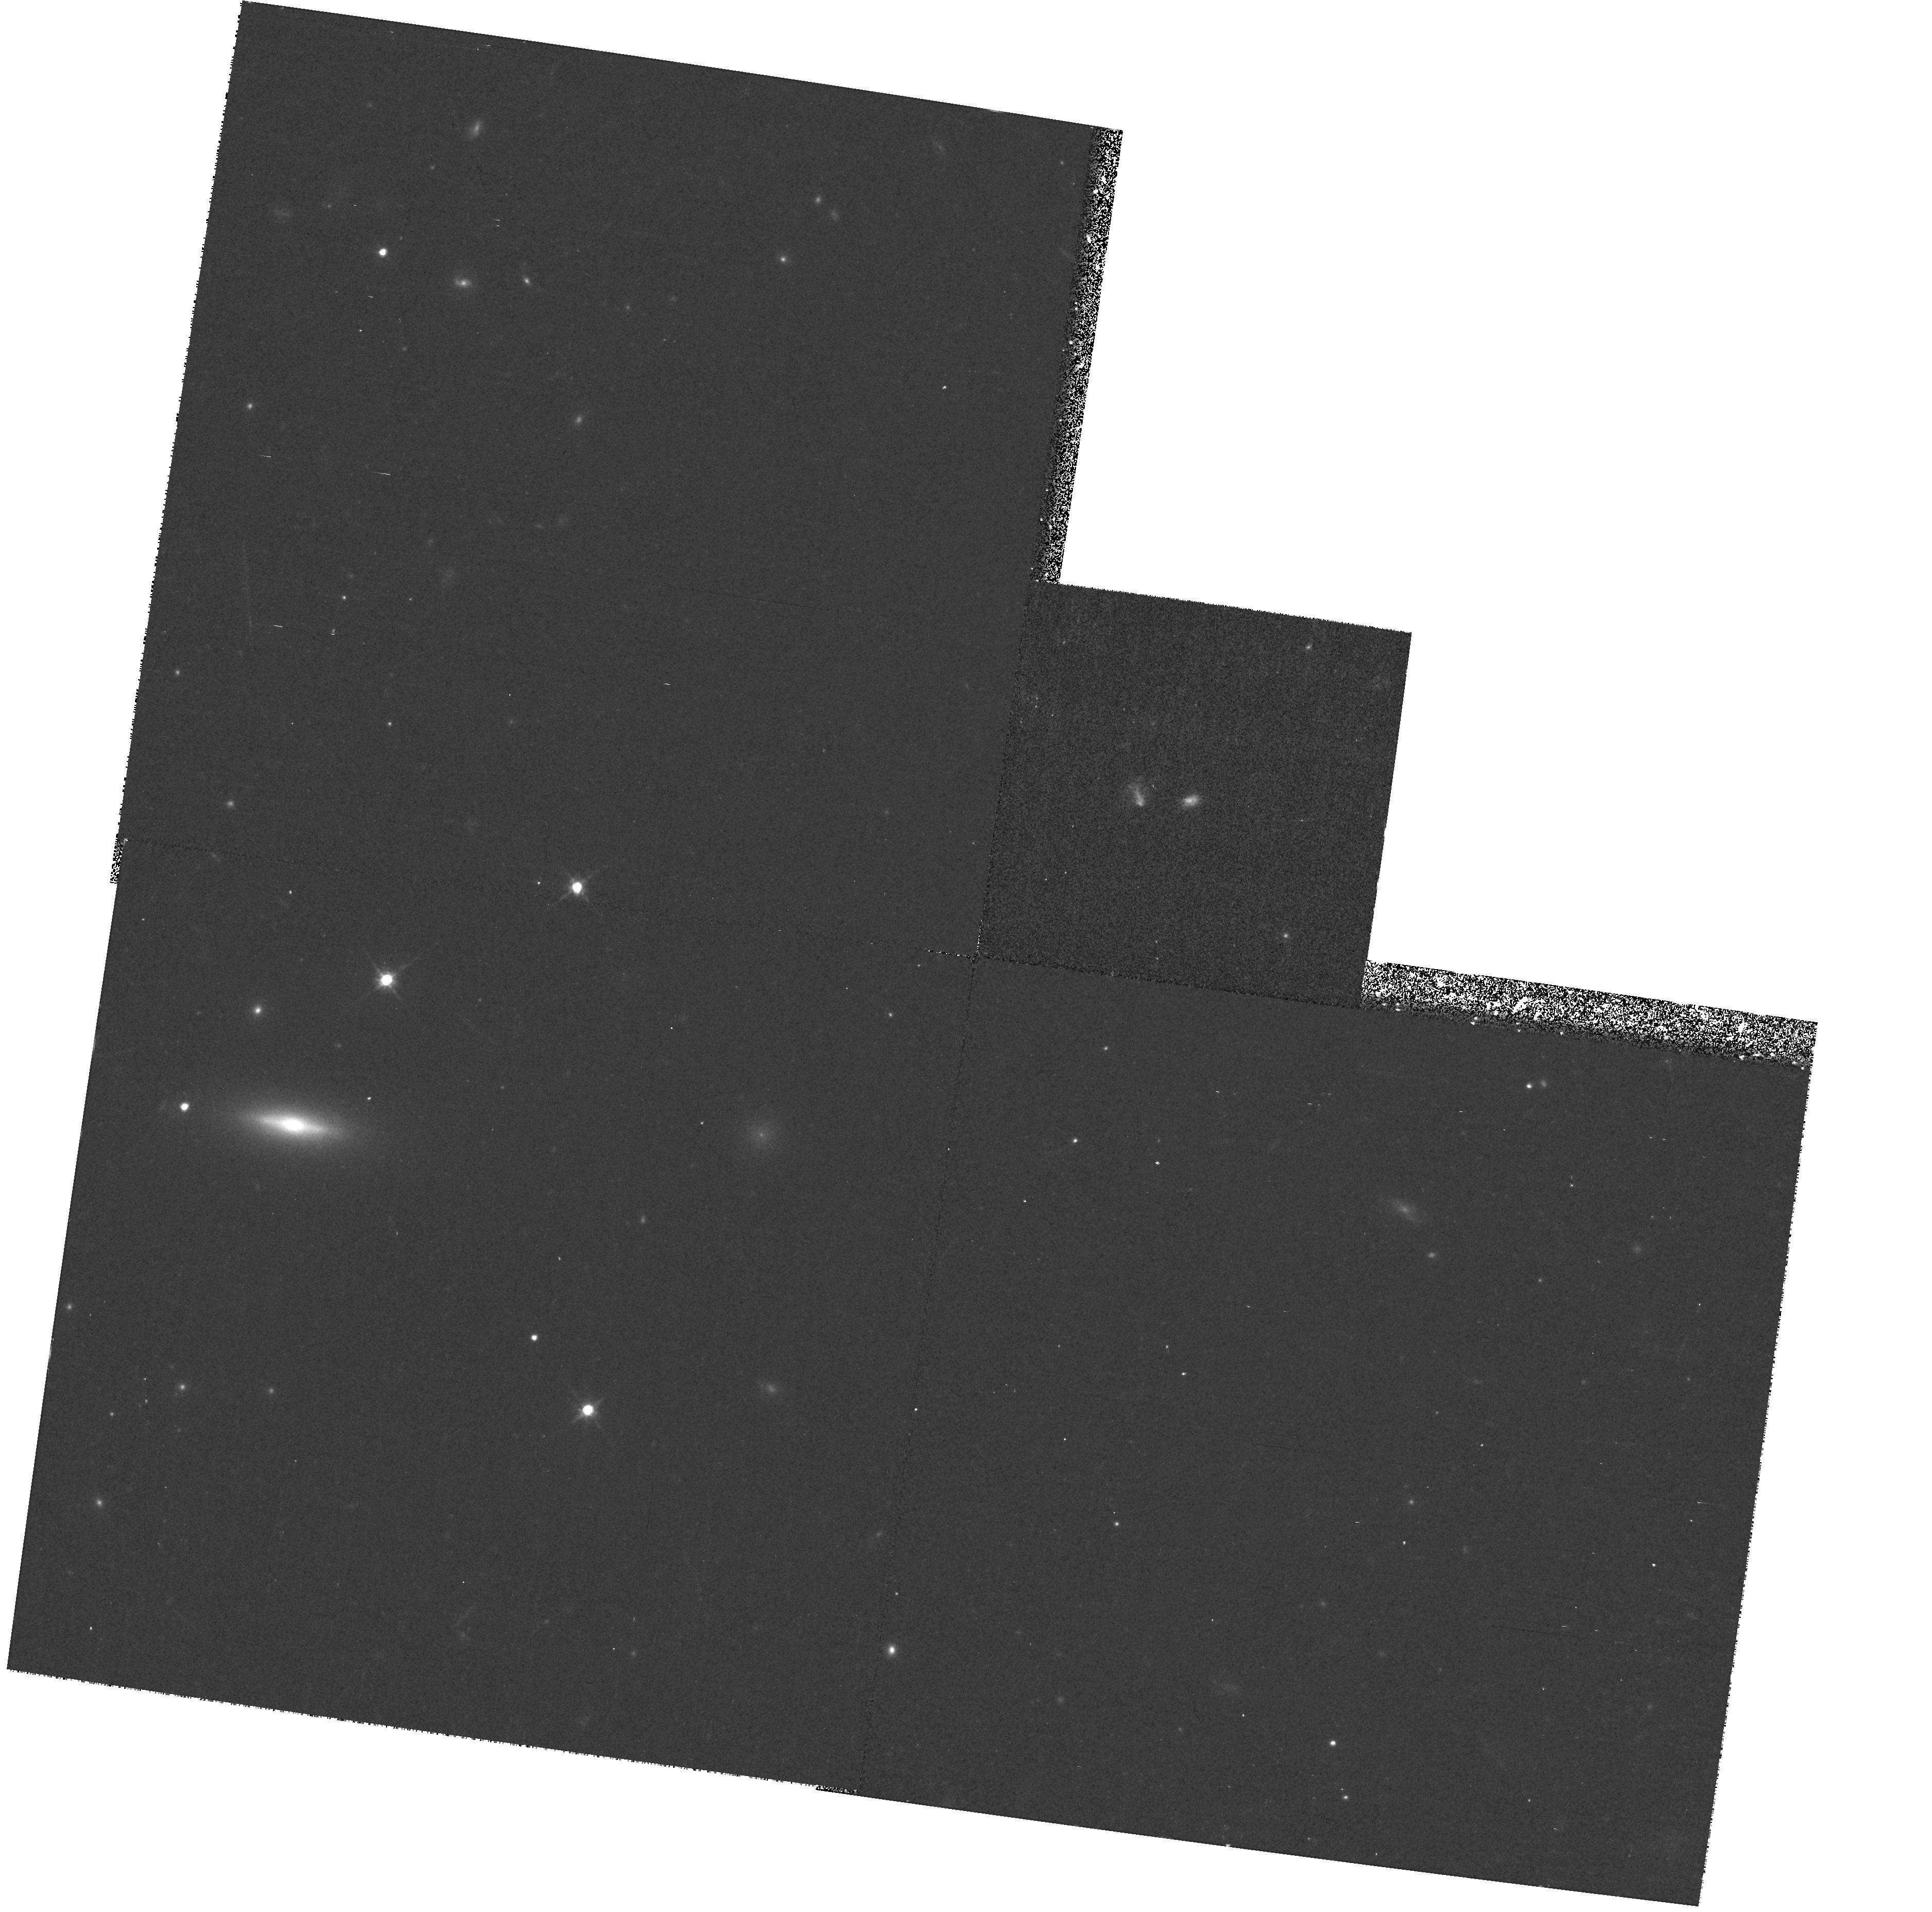
Target: GAL-011043-455122
Instrument: WFPC2/PC
Filter: F814W
Exposure: 13 min
Observation ID: hst_8263_08_wfpc2_pc_f814w_u5b908

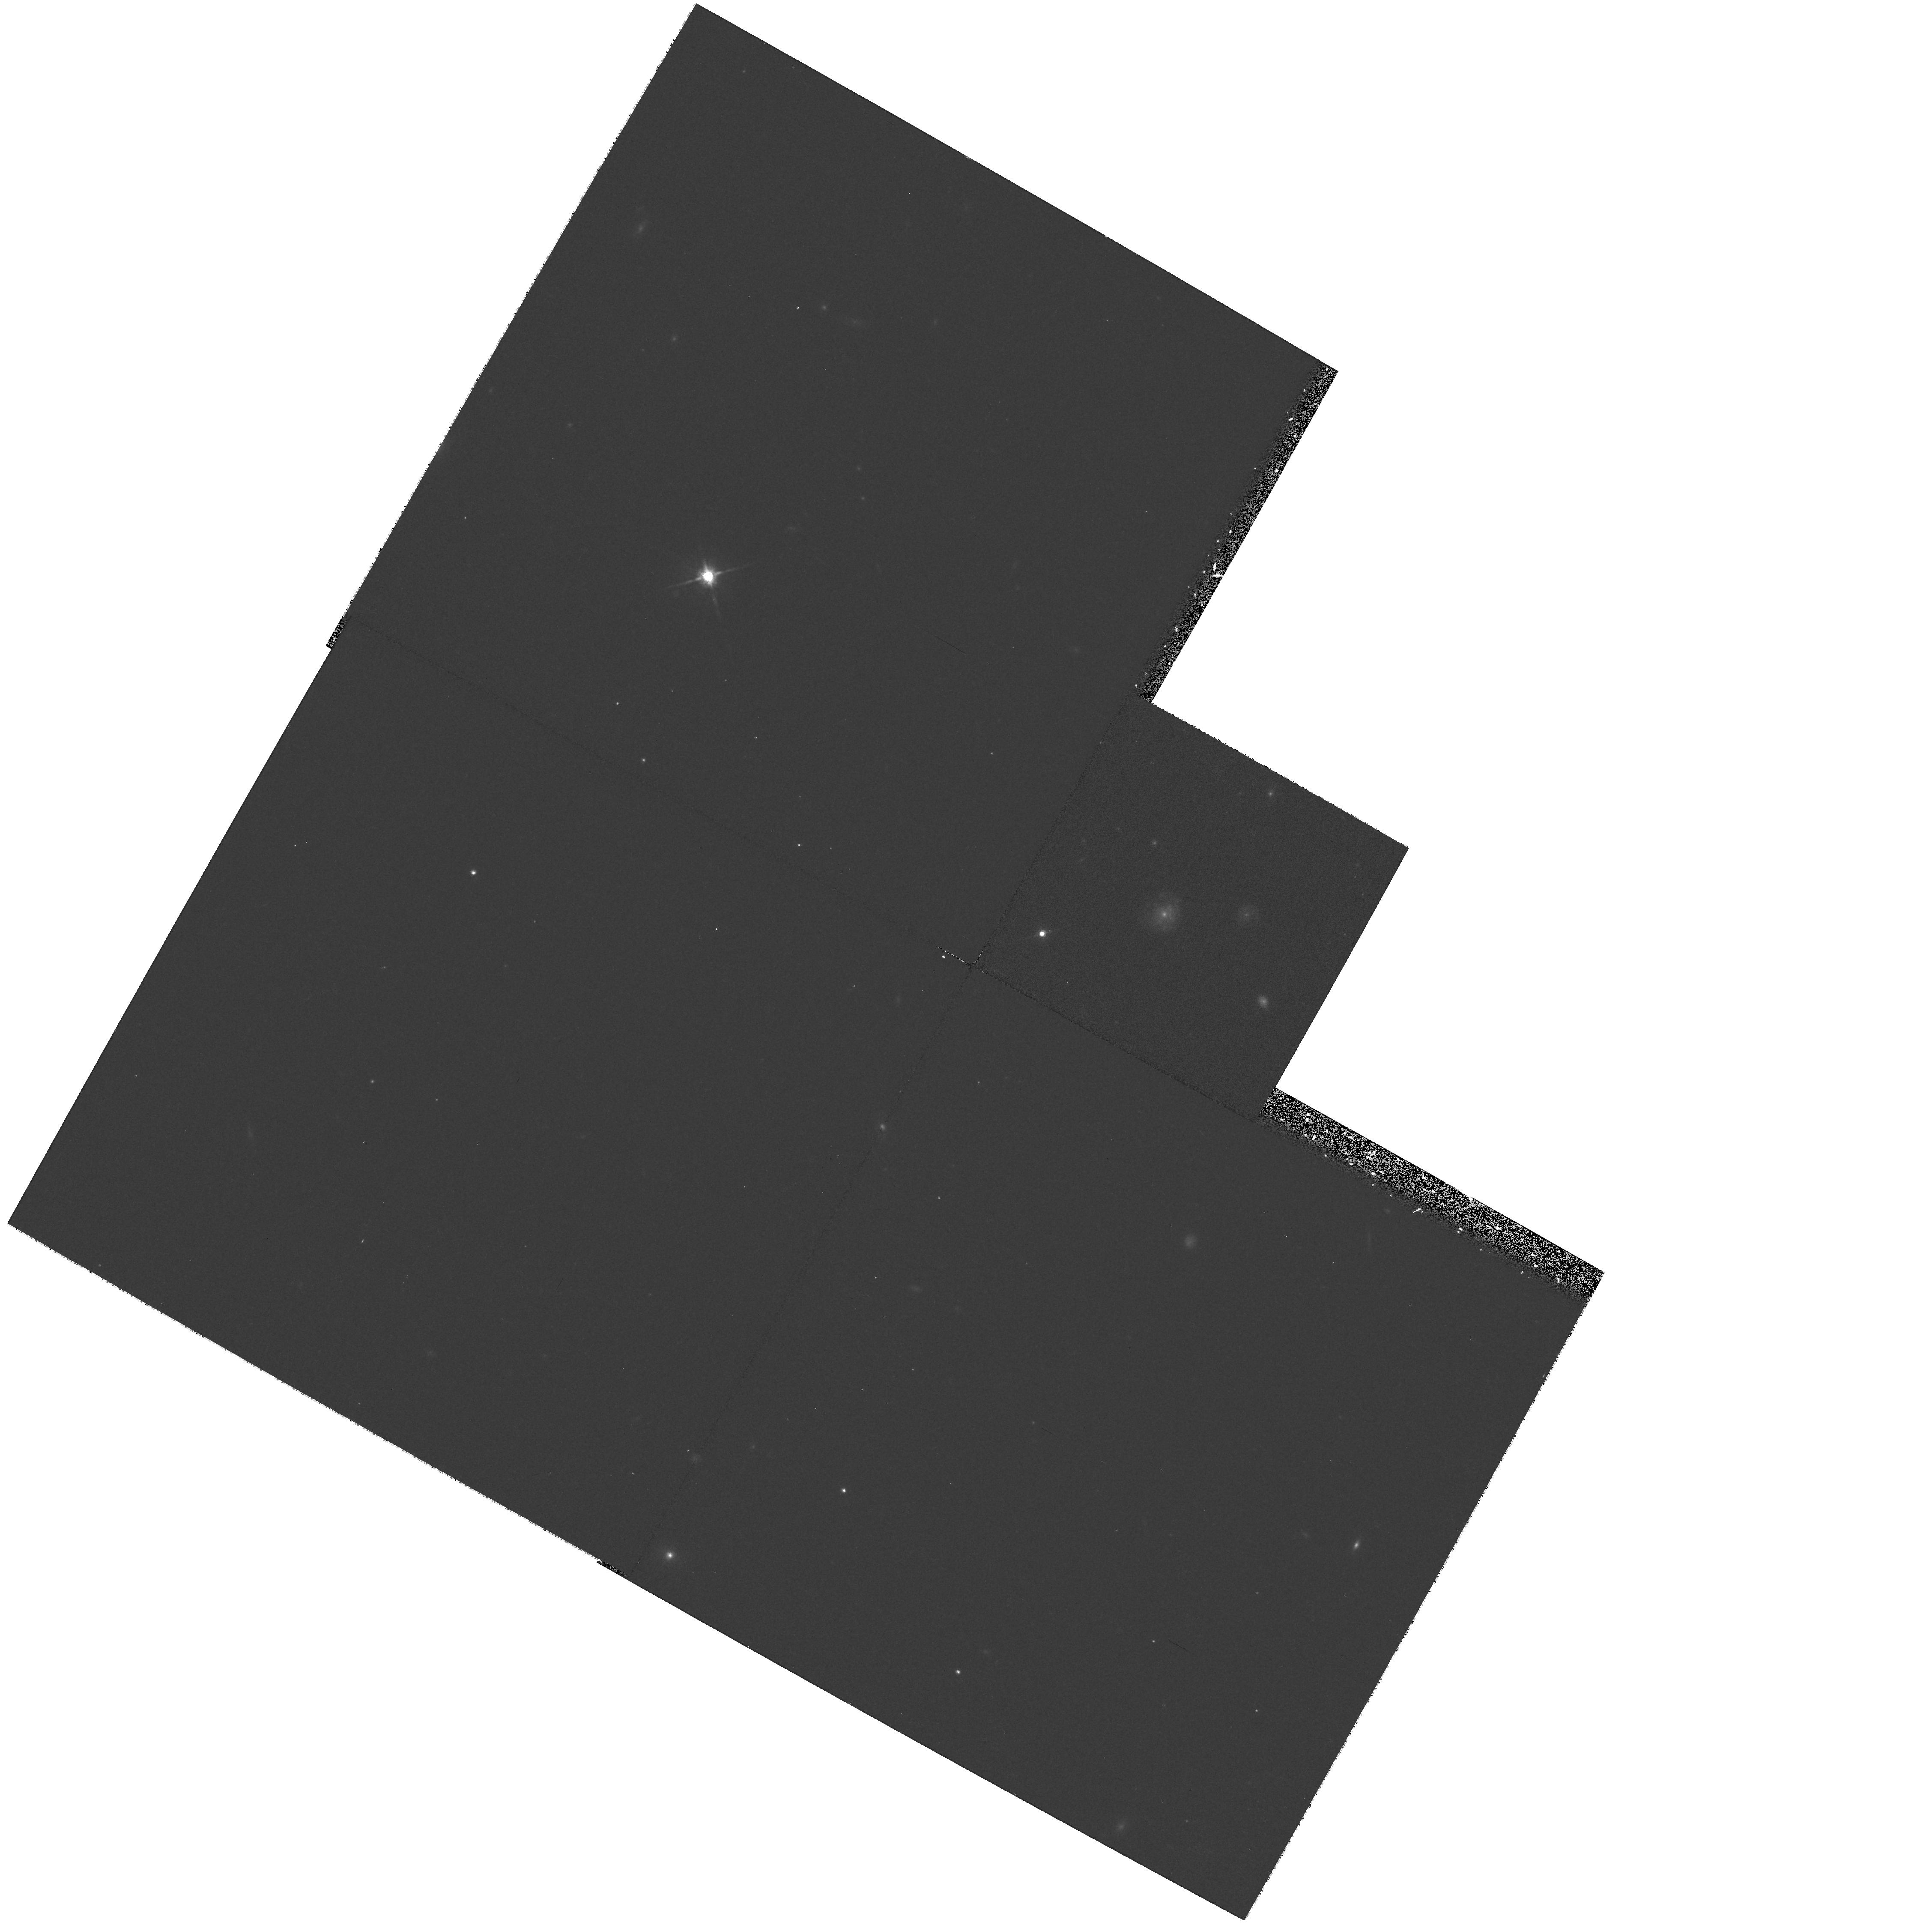
Target: GAL-085458+170346
Instrument: WFPC2/PC
Filter: F814W
Exposure: 13 min
Observation ID: hst_8263_05_wfpc2_pc_f814w_u5b905

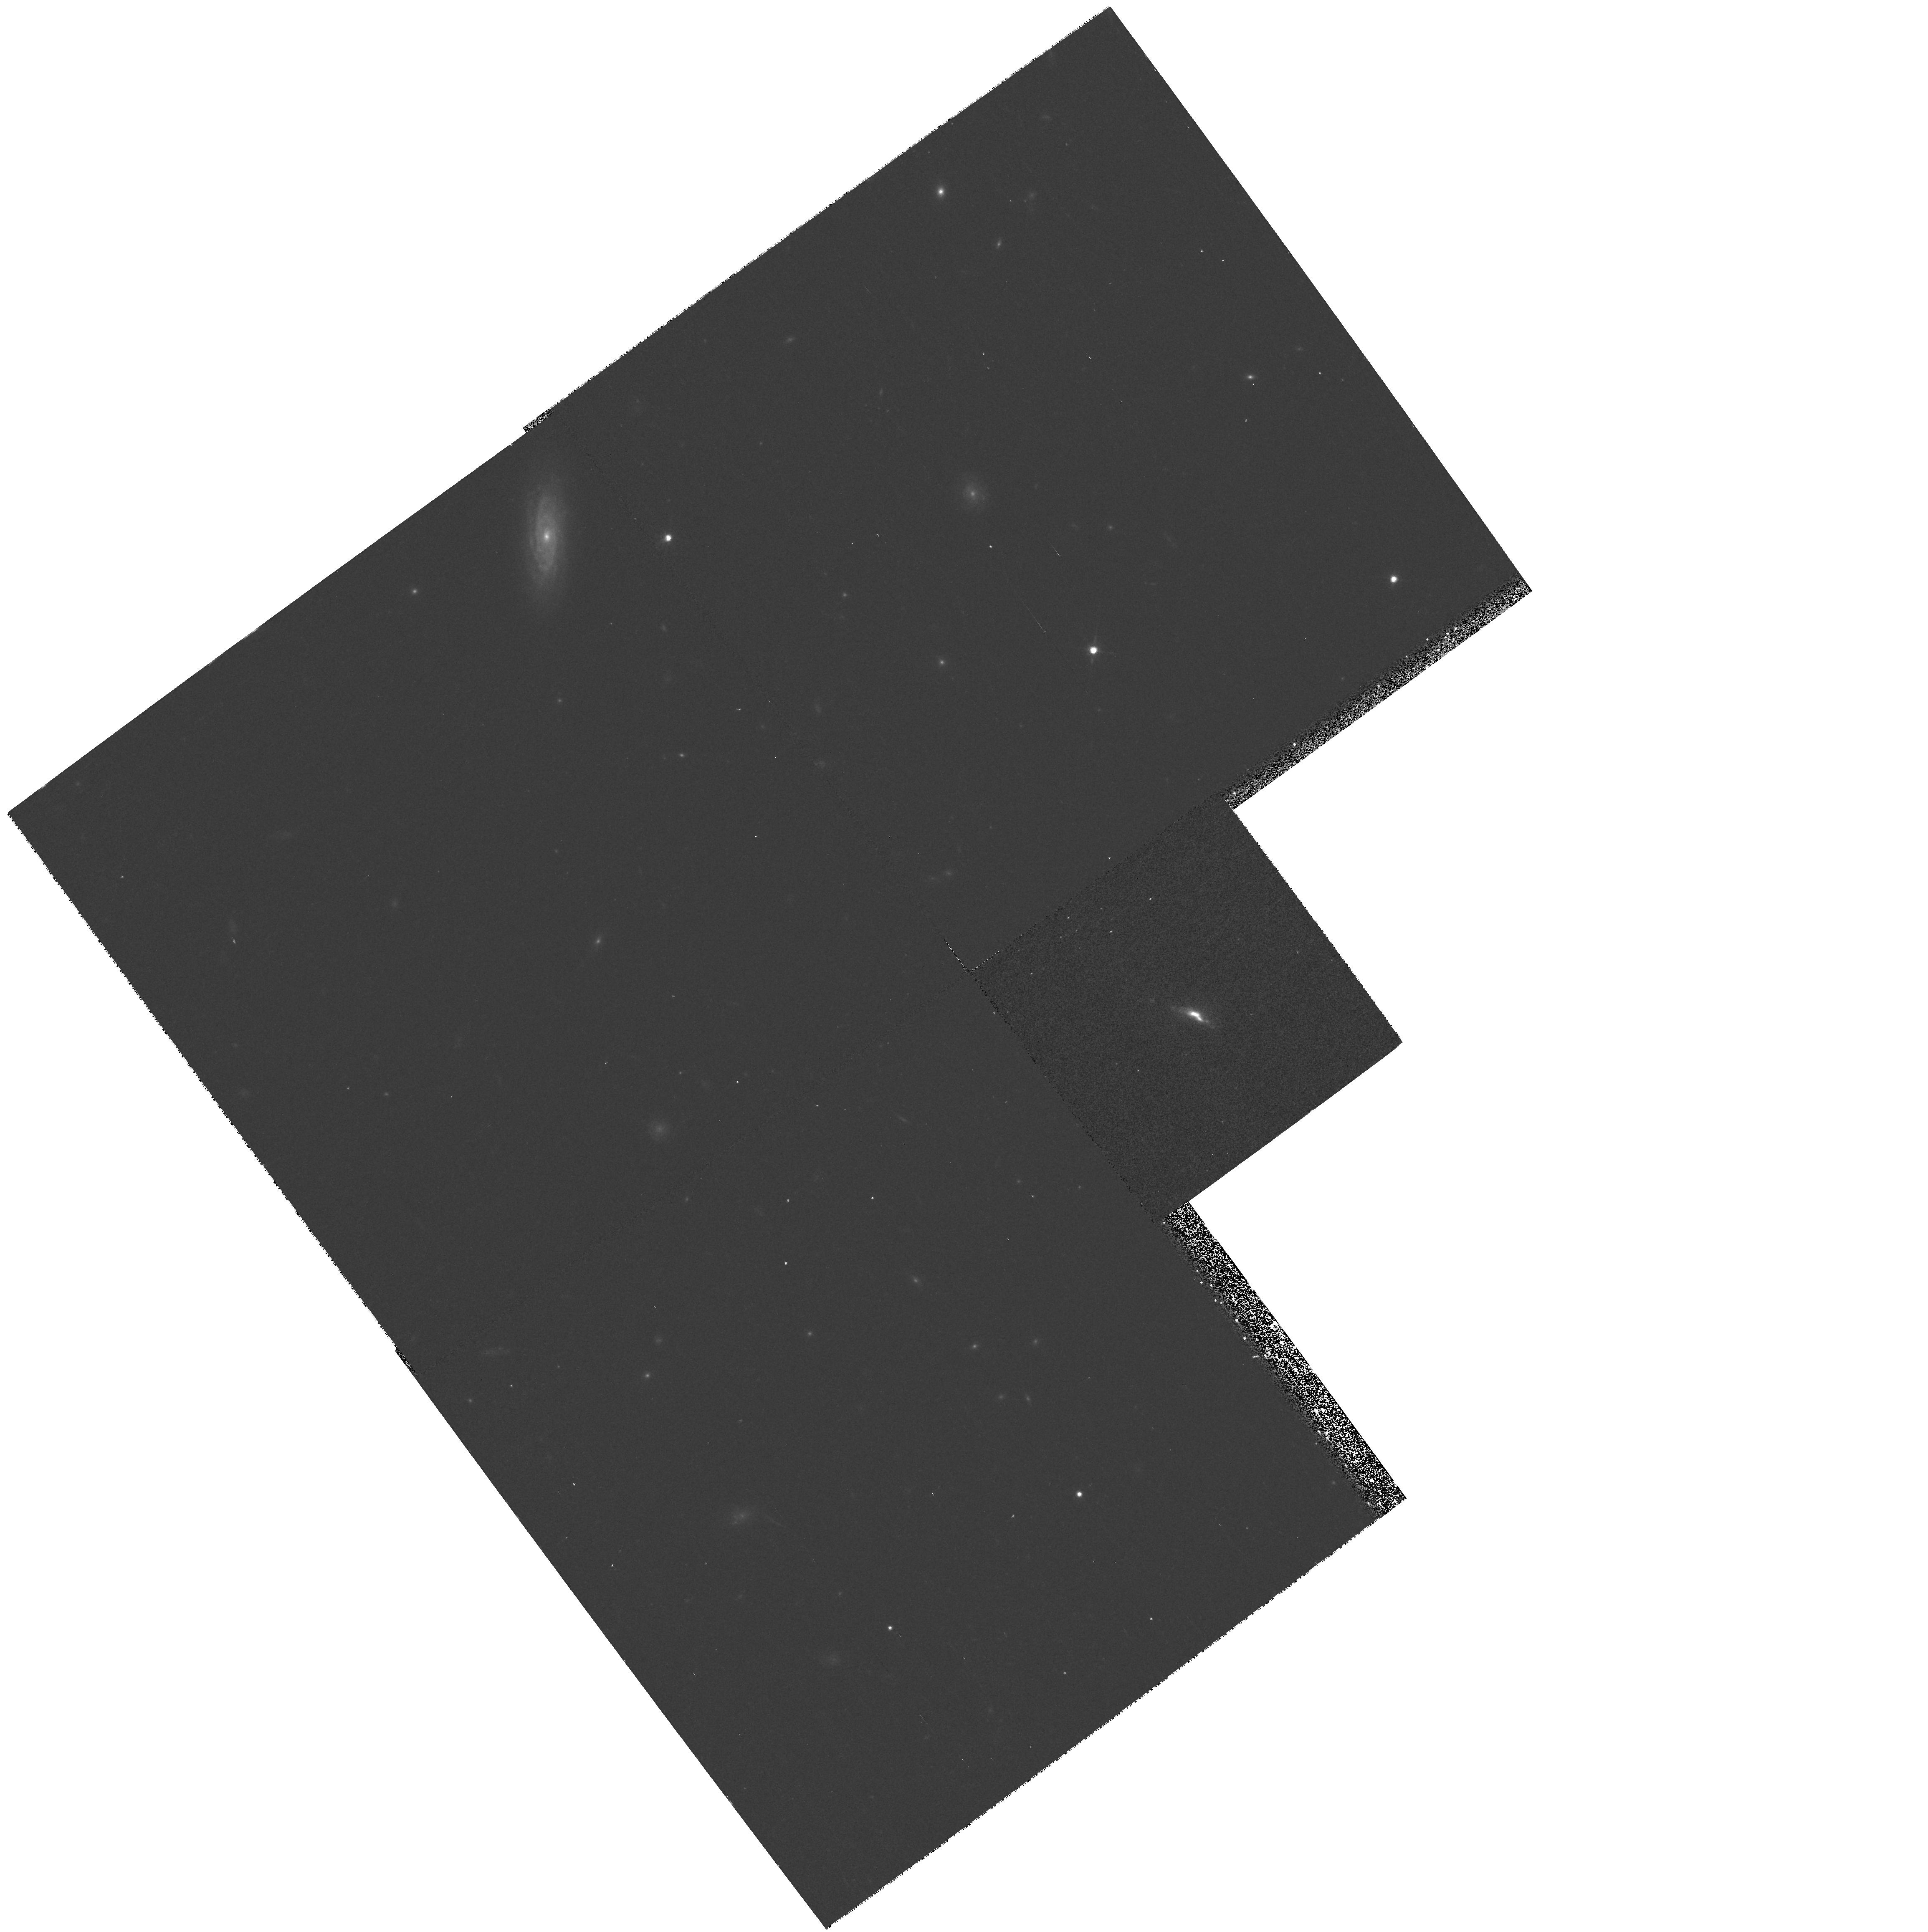
Target: GAL-011225-454700
Instrument: WFPC2/PC
Filter: F814W
Exposure: 13 min
Observation ID: hst_8263_10_wfpc2_pc_f814w_u5b910

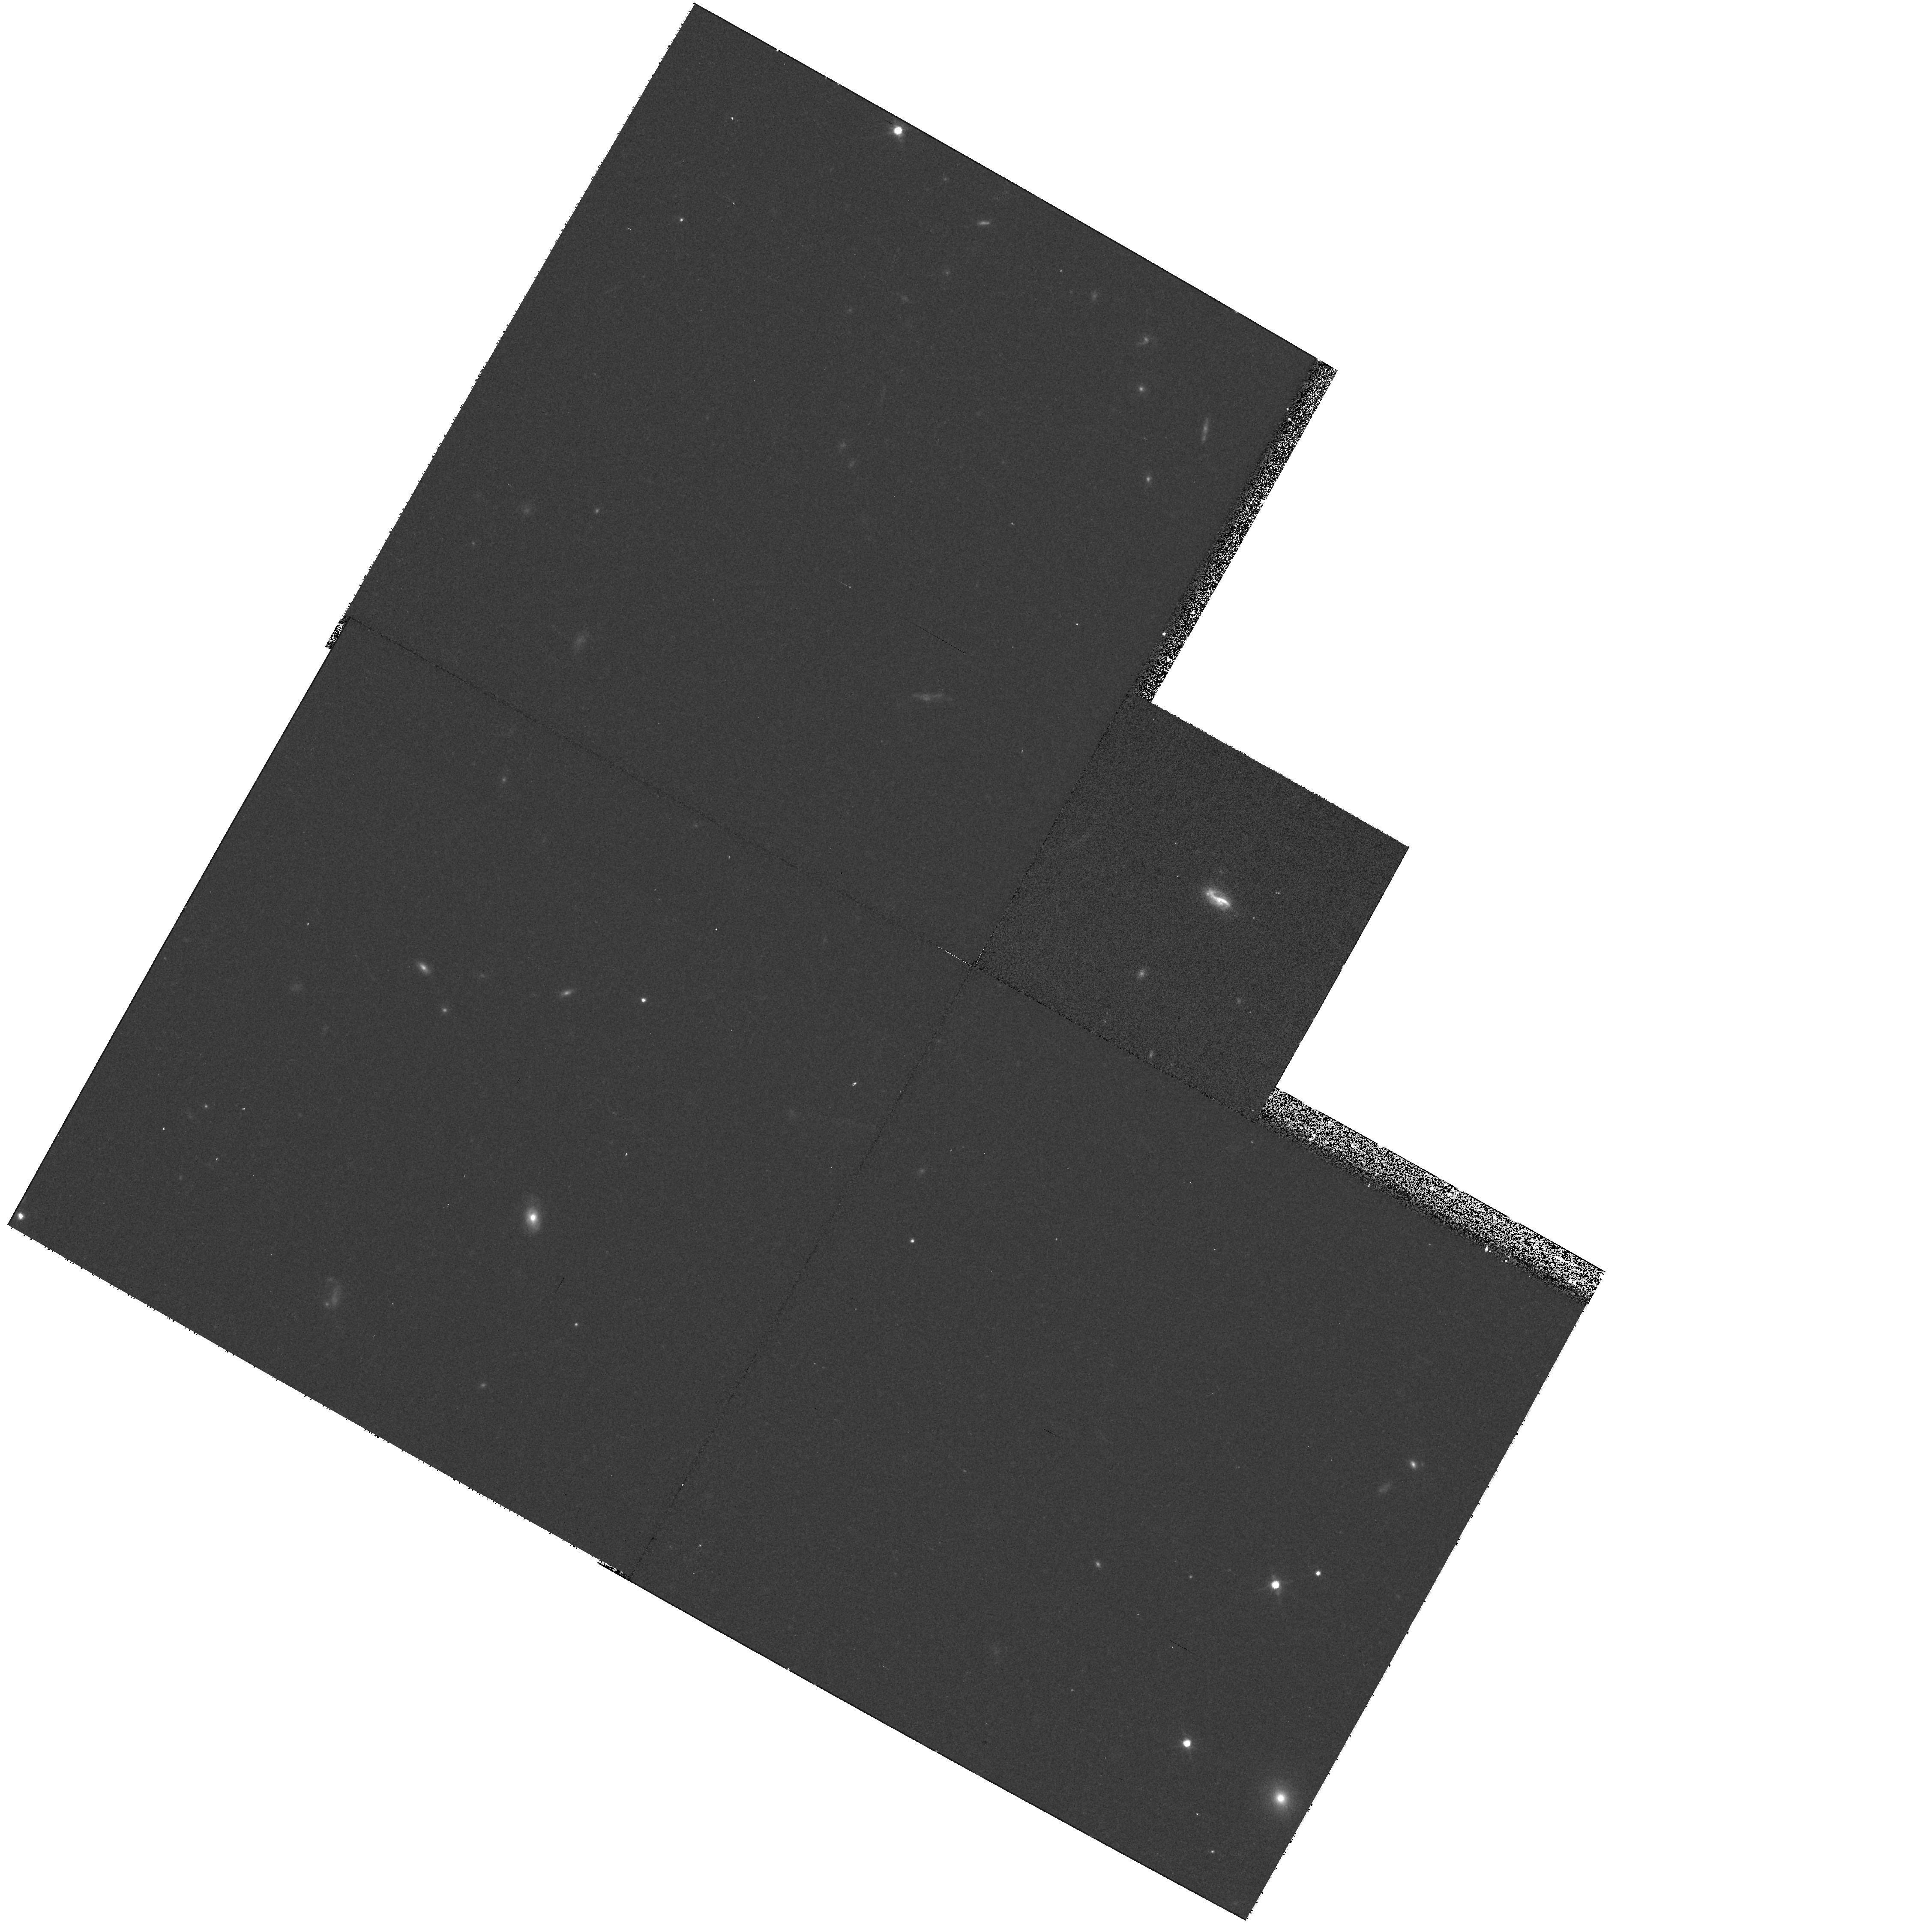
Target: GAL-085547+170228
Instrument: WFPC2/PC
Filter: F814W
Exposure: 13 min
Observation ID: hst_8263_01_wfpc2_pc_f814w_u5b901

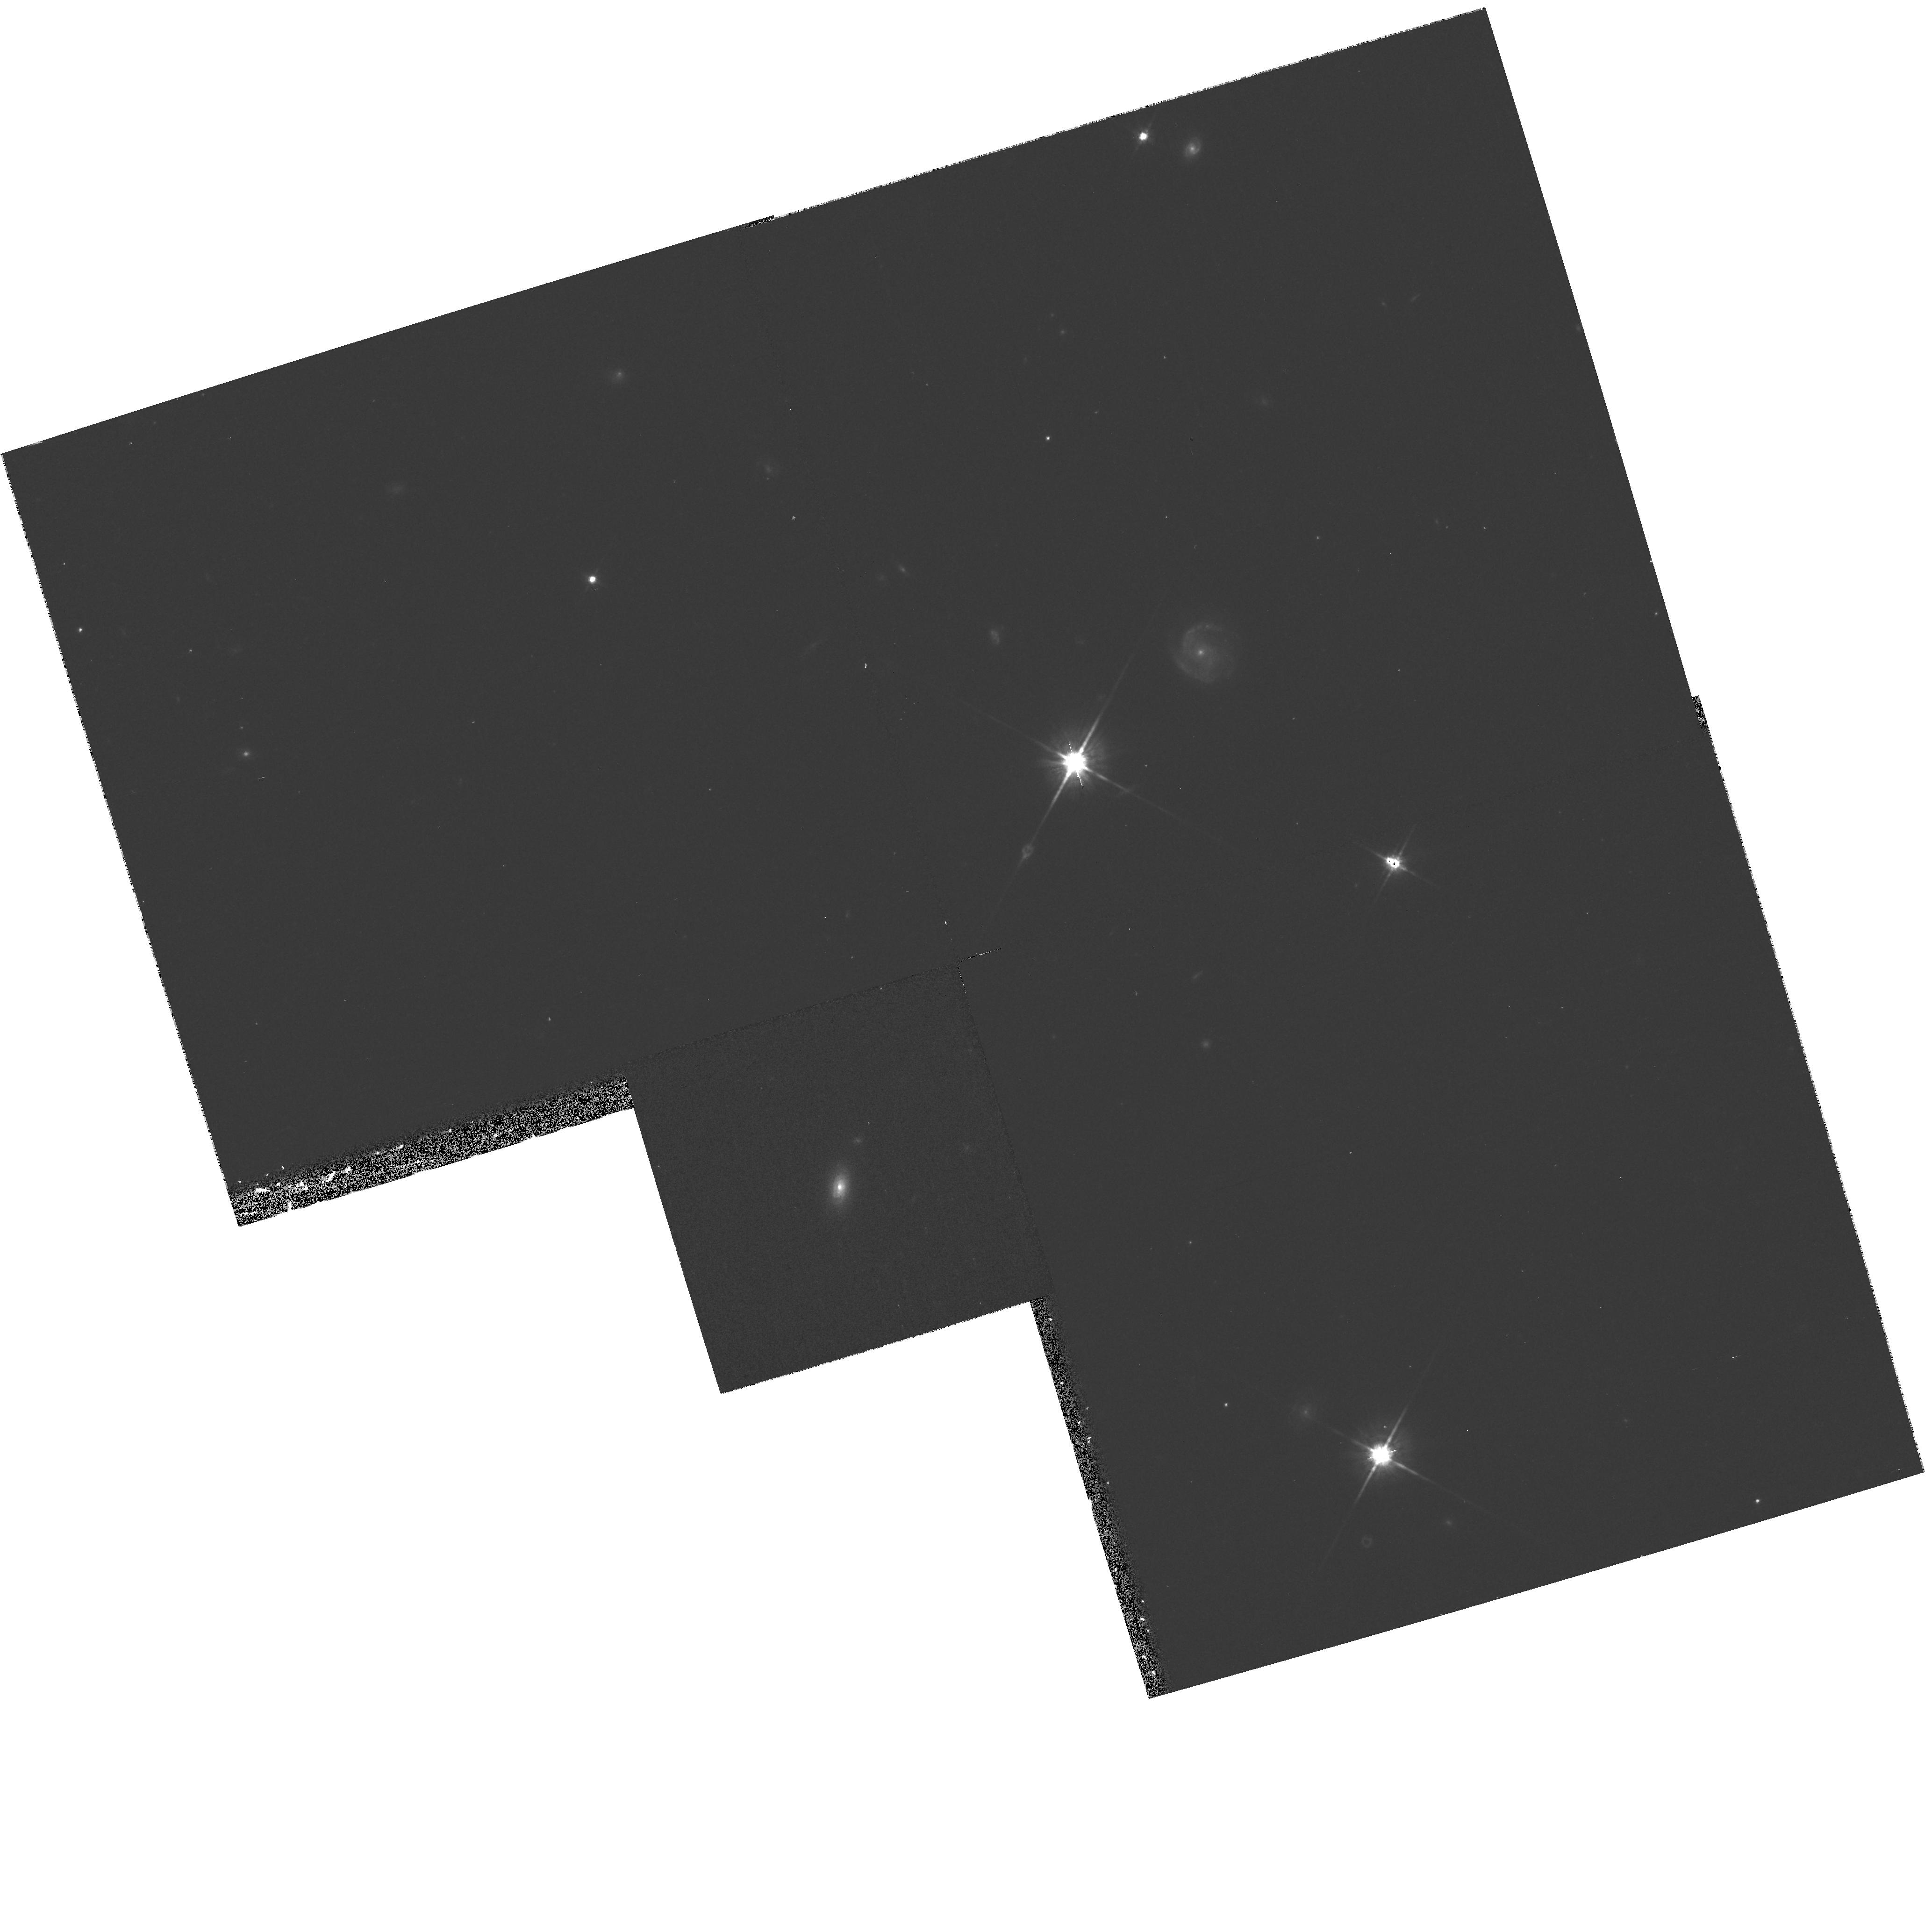
Target: GAL-130251+301049
Instrument: WFPC2/PC
Filter: F814W
Exposure: 13 min
Observation ID: hst_8263_04_wfpc2_pc_f814w_u5b904

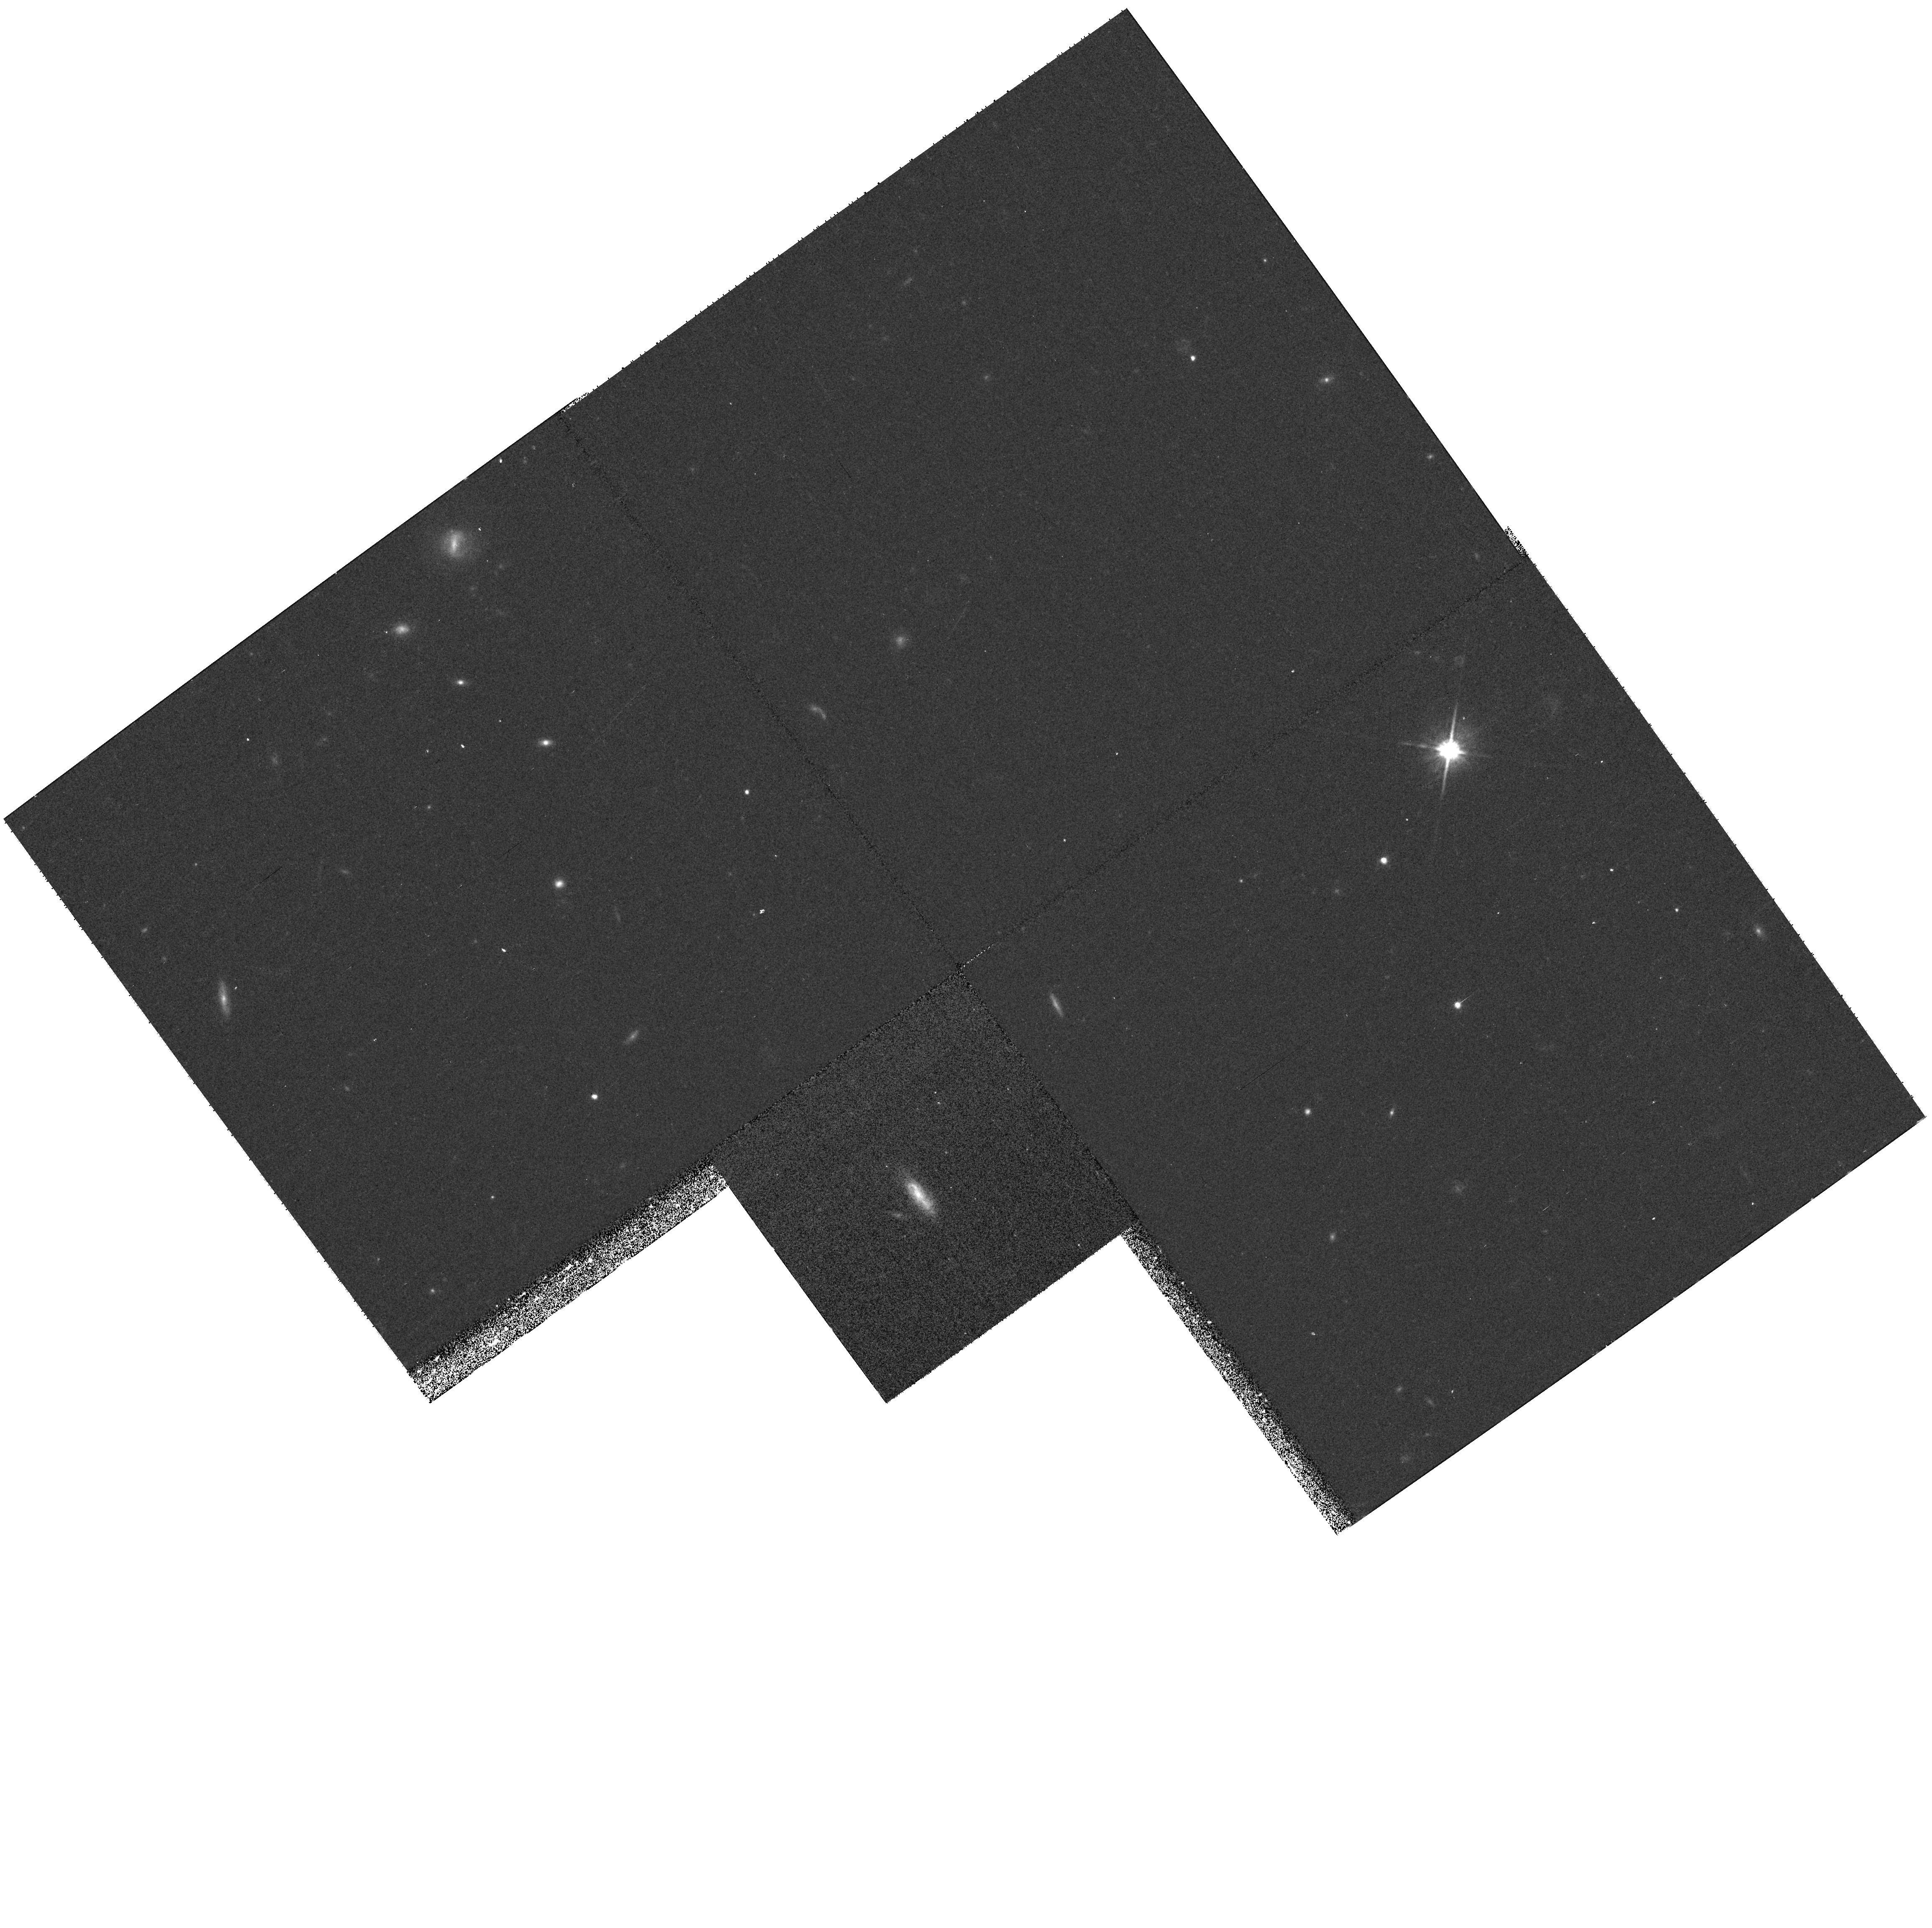
Target: GAL-011126-453416
Instrument: WFPC2/PC
Filter: F814W
Exposure: 13 min
Observation ID: hst_8263_09_wfpc2_pc_f814w_u5b909

Snapshots of sub-mJy starburst galaxies (PI: Serjeant, Stephen)

Some of the most ambitious and widely-cited extragalactic observations in recent years have been the constraints made on the star formation history of the Universe. Madau et al (1996) combined ground-based samples with photometric redshifts and UV dropout galaxies from the HDF to obtain the evolving UV luminosity density and hence star formation rate (SFR). From this they inferred a peak and subsequent redshift cutoff in this star formation. If correct this is a major result. However, H-alpha and sub-mm surveys find systematically higher star formation rates, calling into question this behaviour: in essence, by selecting in the UV, Madau et al are highly sensitive to dust reddening. We have recently made a new determination of the comoving star formation density at 0<z<0.35 from the 1.4 GHz radio luminosity function of starburst galaxies, which is insensitive to extinction, tracing both the obscured and unobscured SFR, and is largely free of AGN. We inferred a comoving SFR ~ 2* higher than even the de-reddene d H-alpha estimates. We propose a WFPC2 snapshot program of z<~0.4 galaxies in our samples, which dominate the comoving SFR at these epochs, to address: (1) Do mergers/interactions drive the dramatic evolution in comoving SFR in sub-mJy starbursts? (2) How, if at all, does reddening affect optical surveys of star forming galaxies? (3) Is the strong evolution in SFR related to quasar evolution?